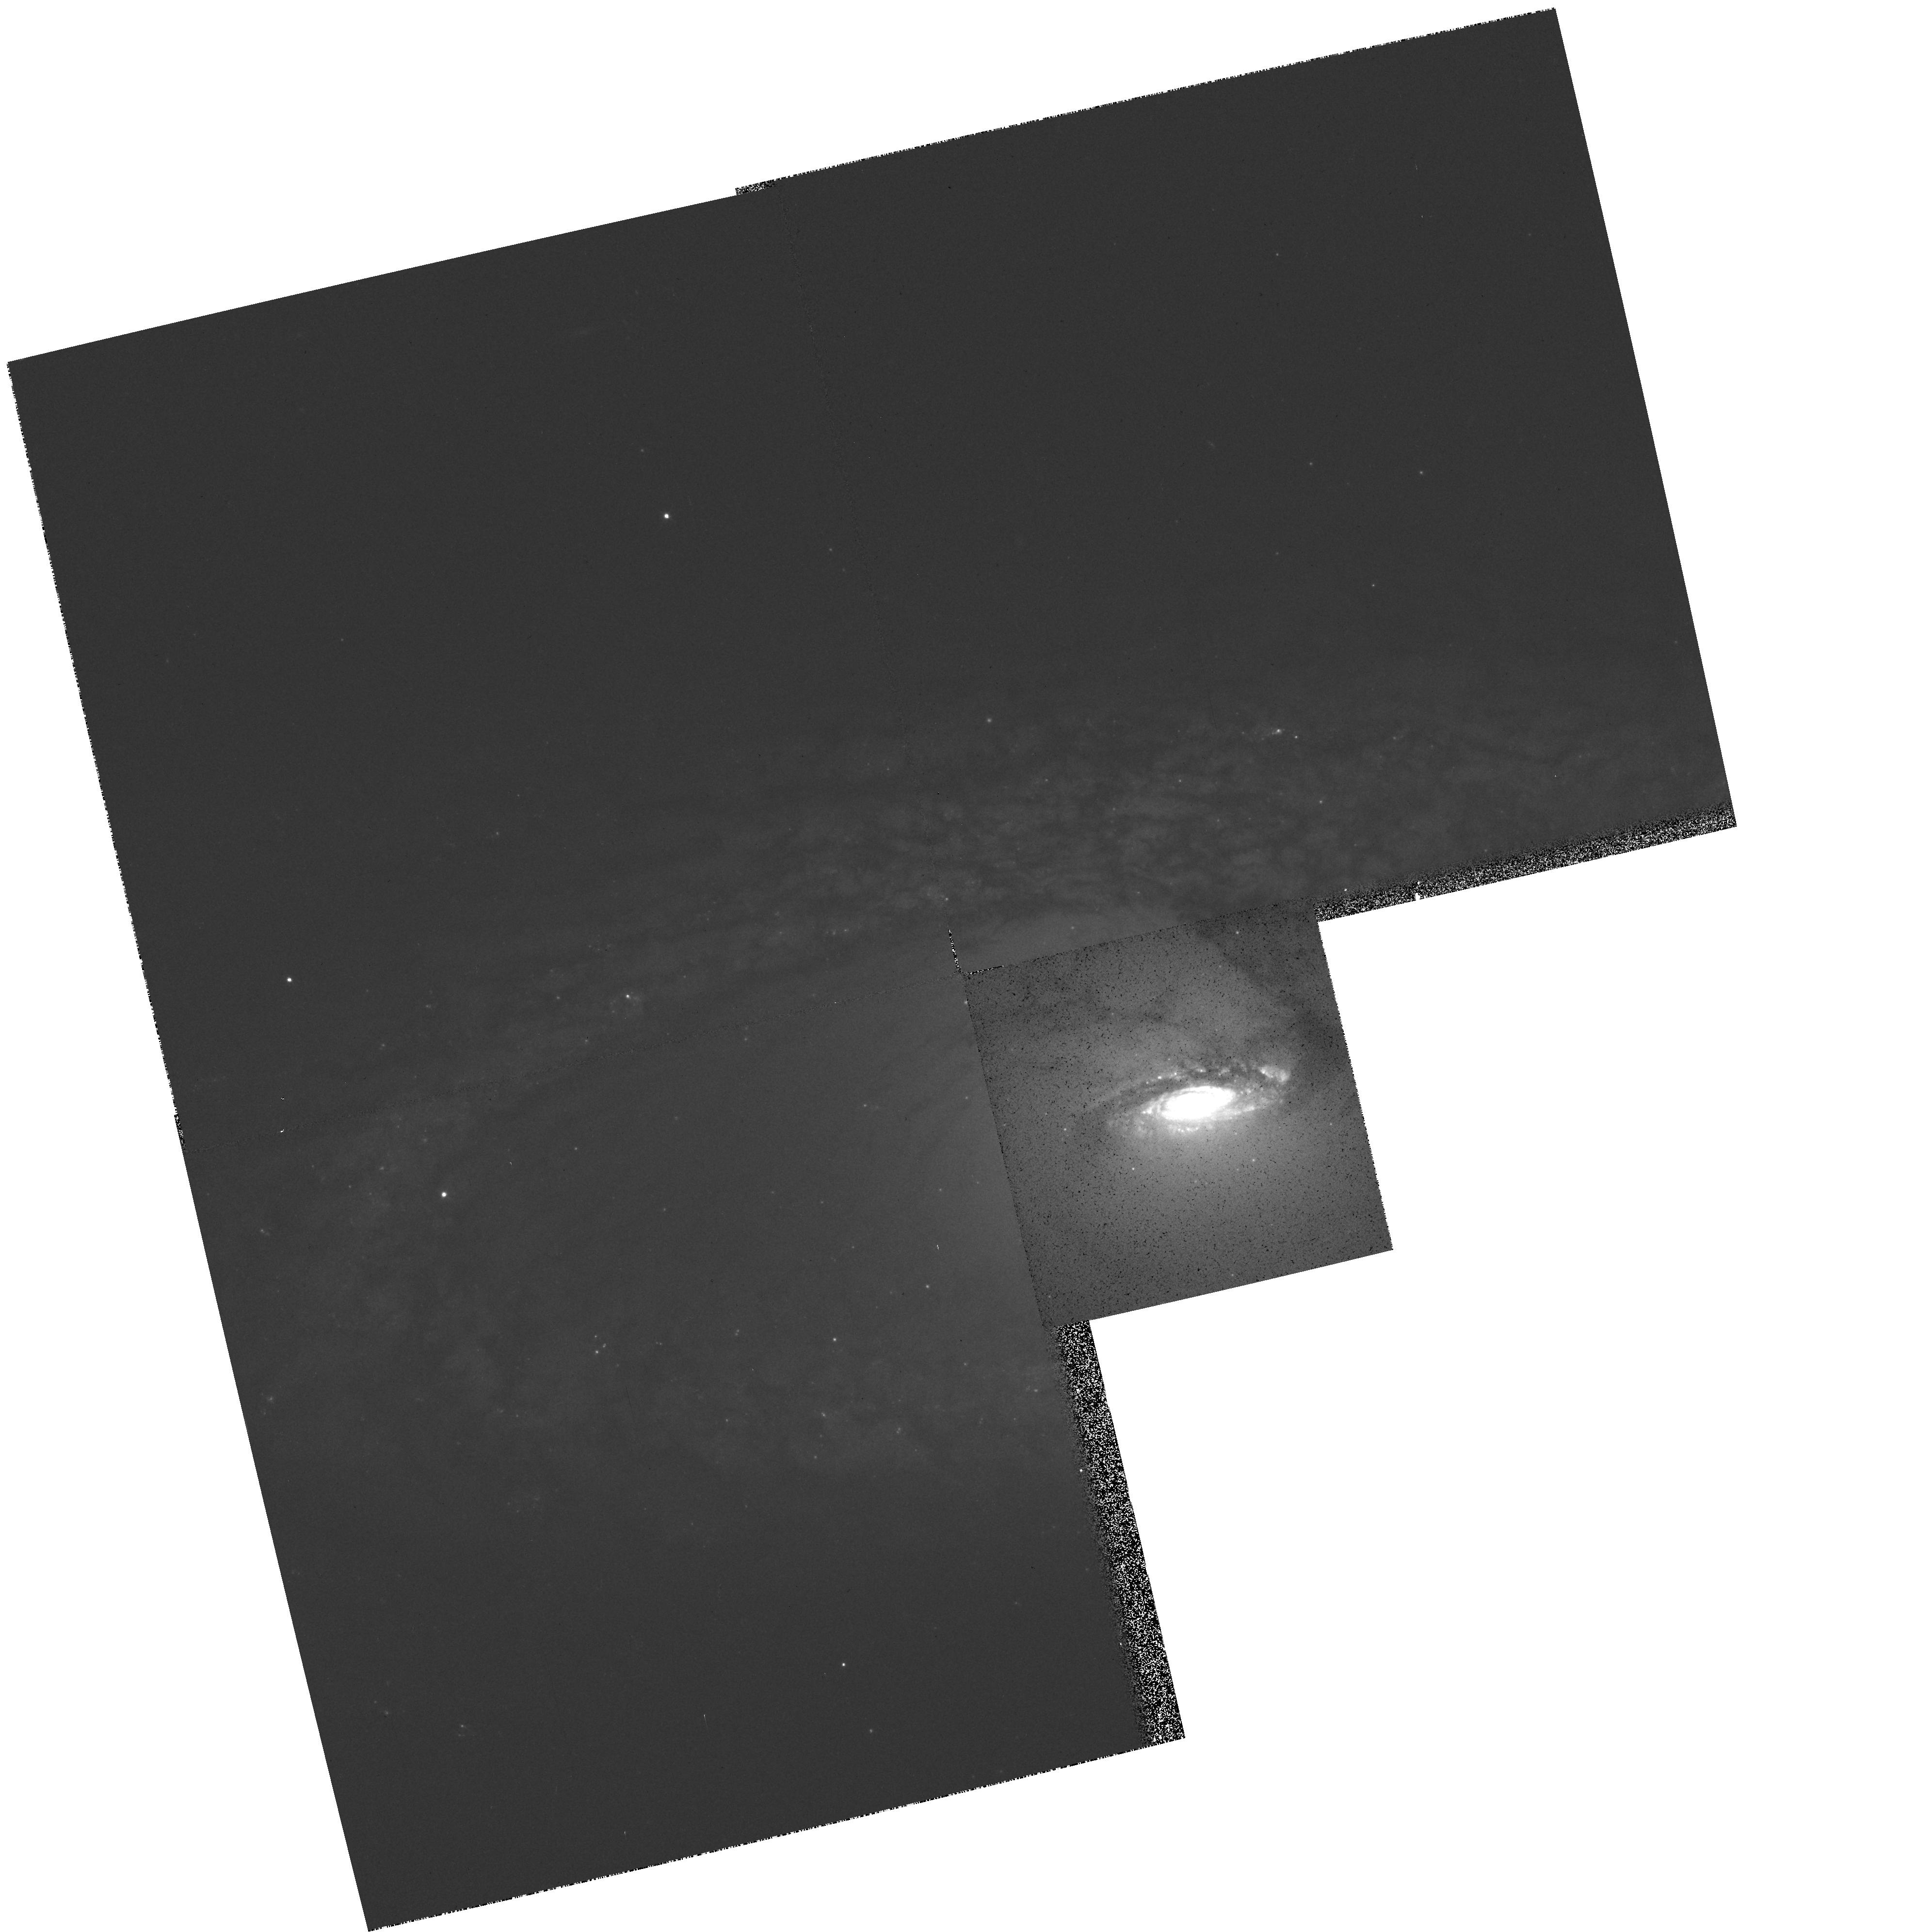
Target: NGC4274-NUC
Instrument: WFPC2/PC
Filter: F555W
Exposure: 5 min
Observation ID: hst_5741_01_wfpc2_pc_f555w_u2jf01

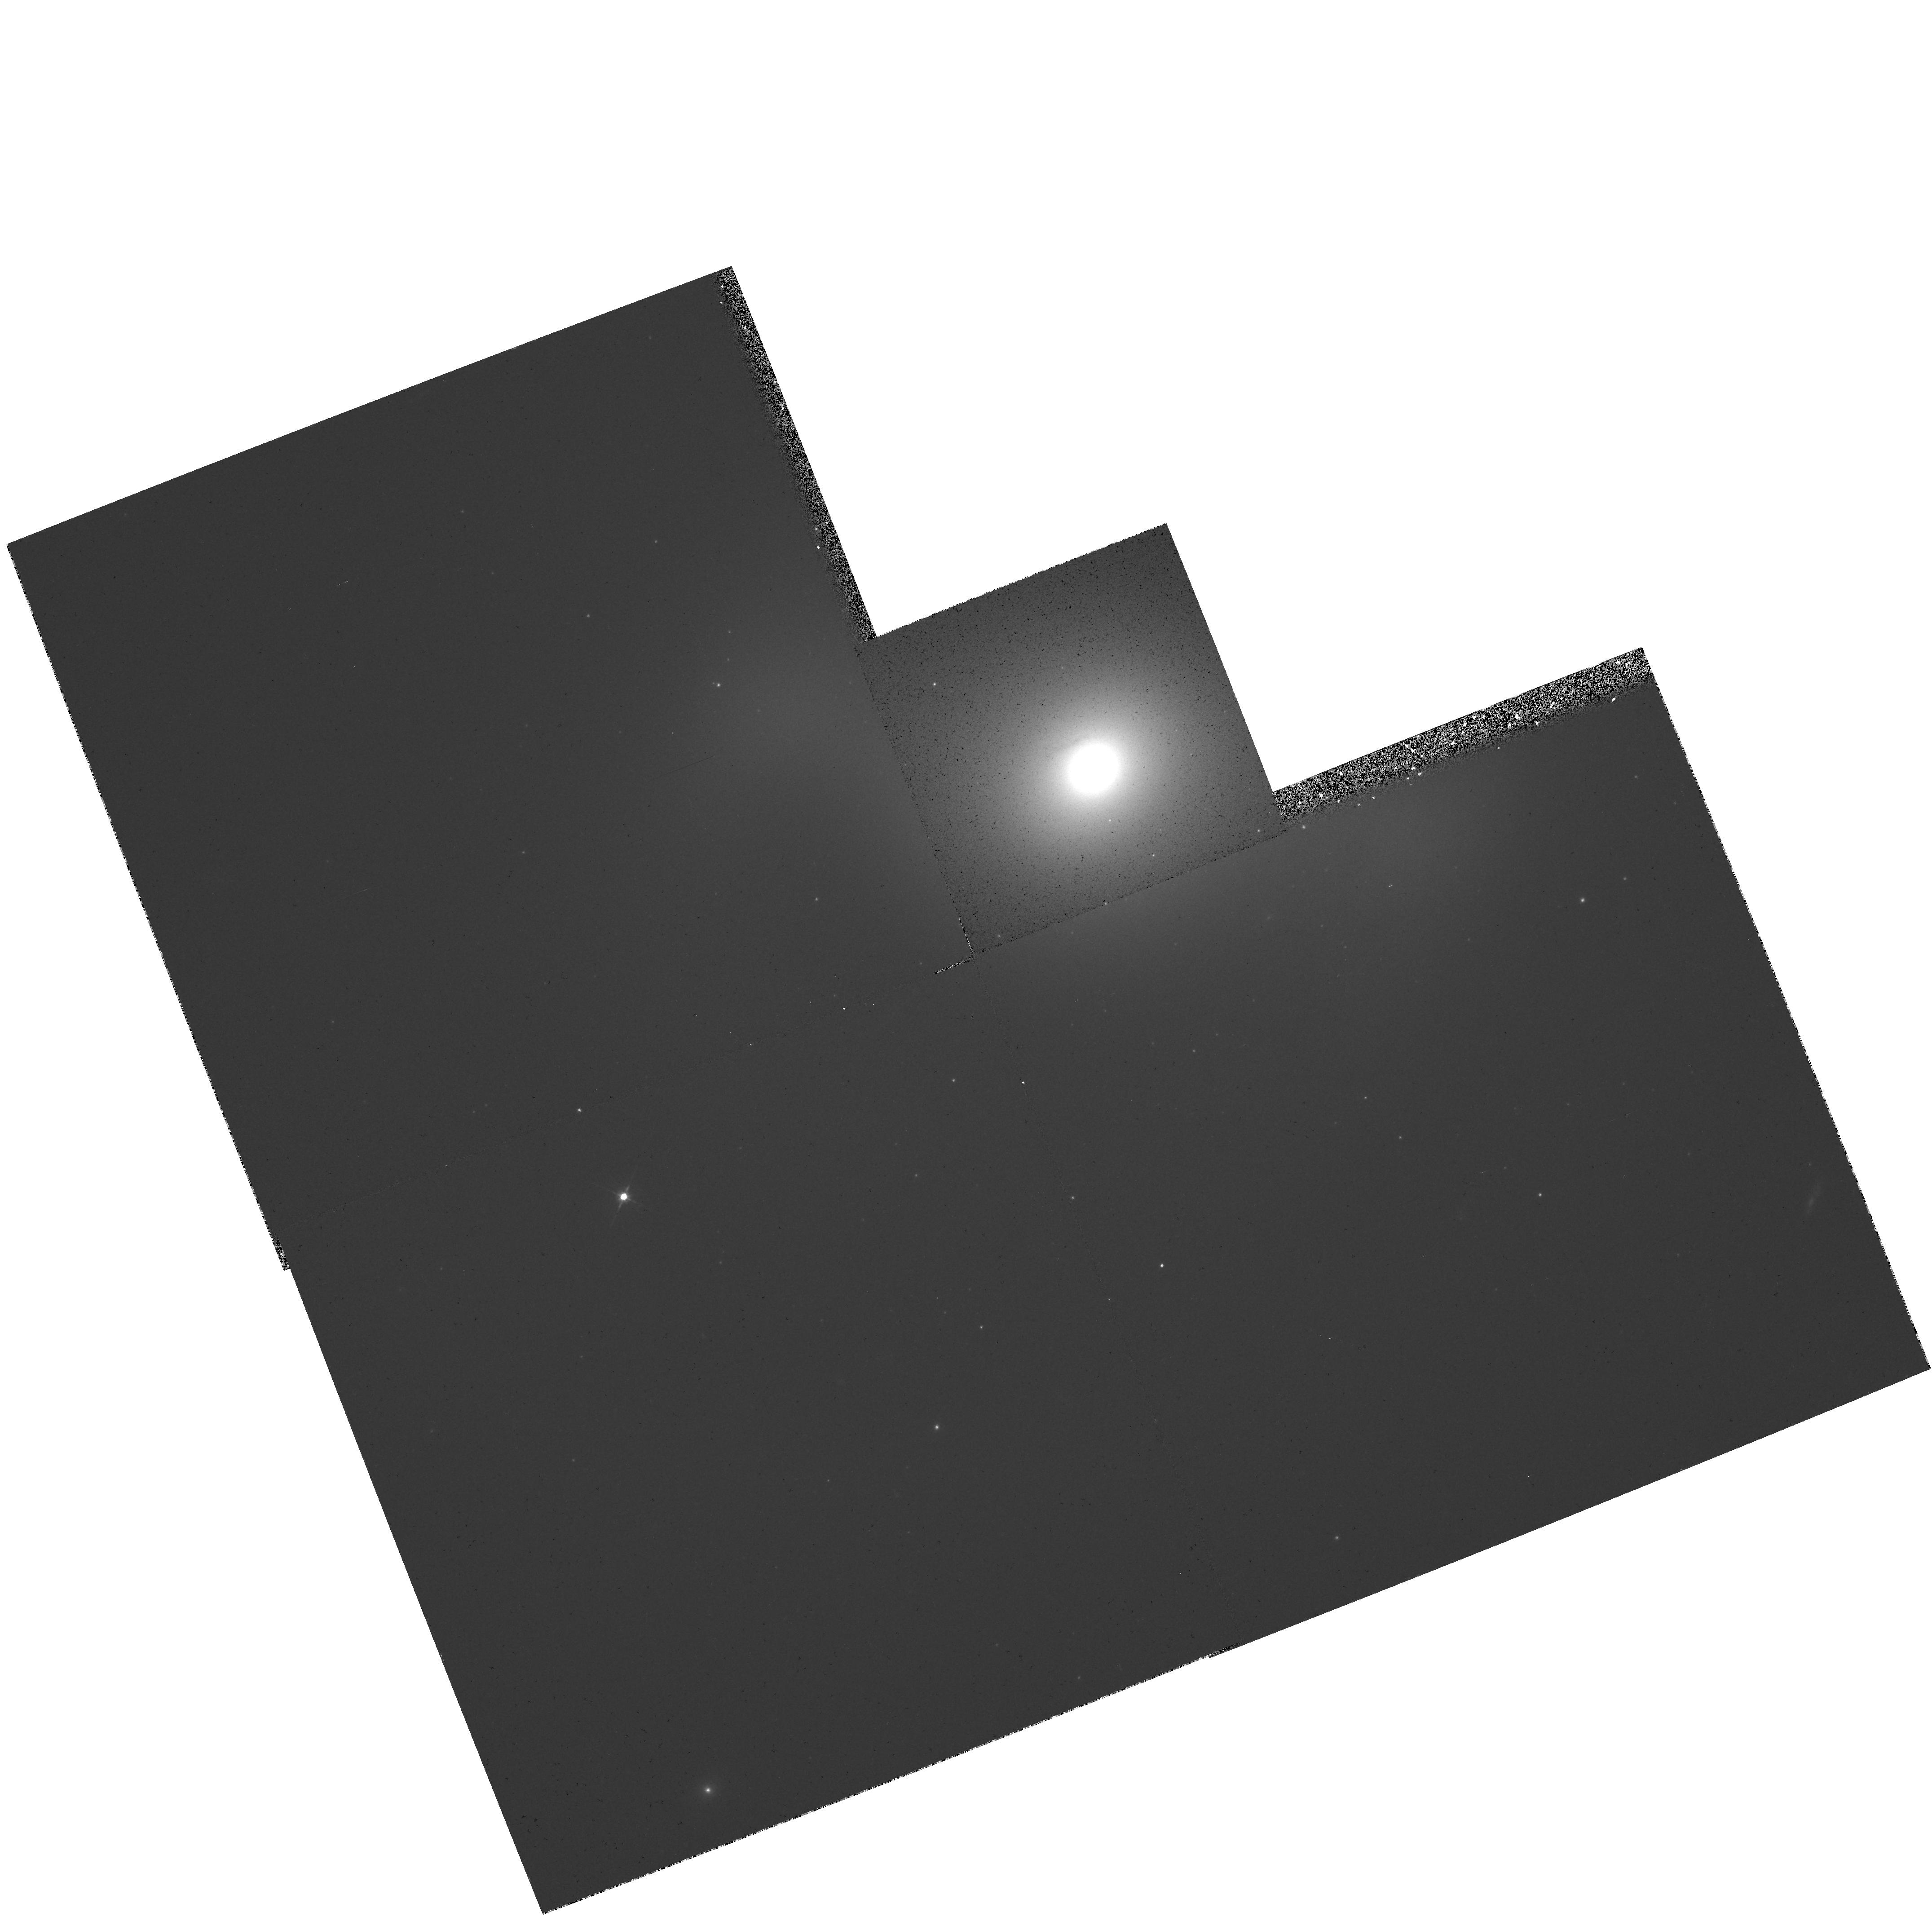
Target: NGC936-NUC
Instrument: WFPC2/PC
Filter: F555W
Exposure: 5 min
Observation ID: hst_5741_03_wfpc2_pc_f555w_u2jf03

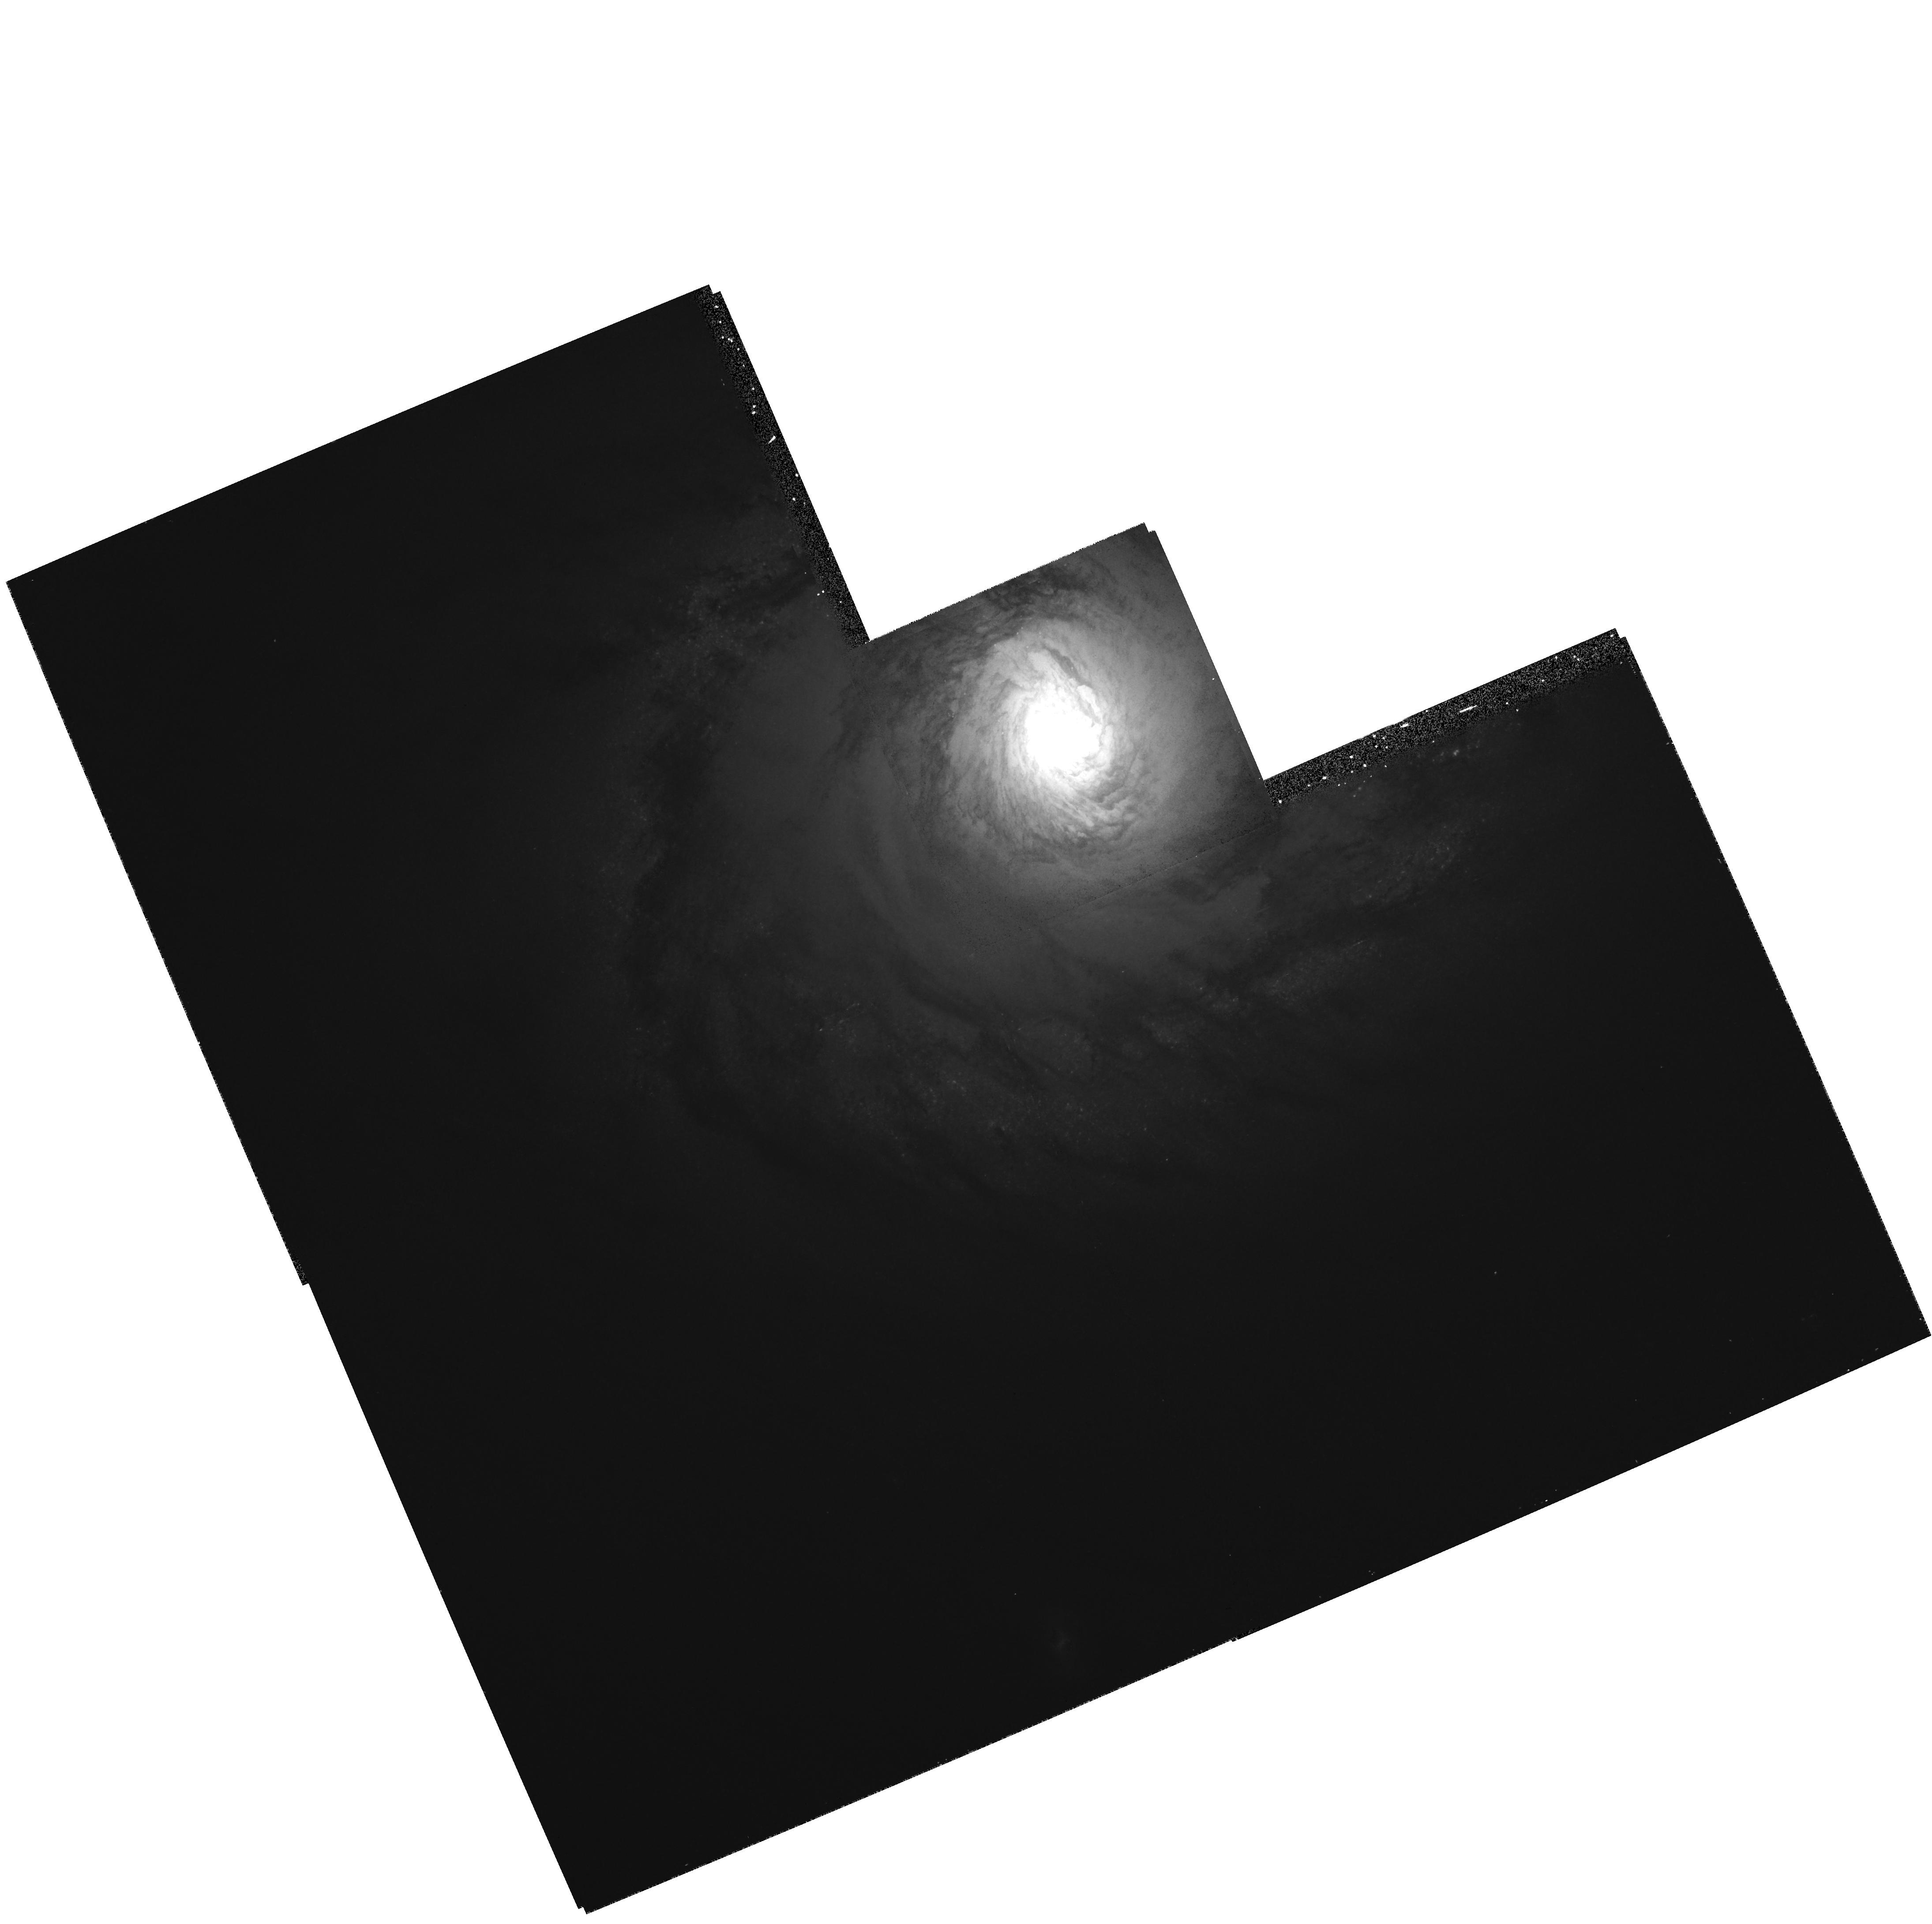
Target: NGC4736-NUC
Instrument: WFPC2/PC
Filter: F555W
Exposure: 5 min
Observation ID: hst_5741_02_wfpc2_pc_f555w_u2jf02

GALAXIES AND CLUSTERS, WFPC GTO AUGMENTATION, CYCLE 4 (PI: Westphal, J. A.)

We propose to observe 10 galaxy nuclei from the original GTO proposal 1118 that otherwise will be lost for lack of time. These 10 include seven of the nearest normal spiral galaxies, from types S0 through Sc. This is the largest sample of late-type spiral nuclei being done with HST that we know of and is essential to the collection of a representative catalog of all galaxy types. The remaining three galaxies include a classic Seyfert galaxy (NGC 4151), a protype emission- line elliptical (NGC 1052), and a well known blue elliptical that is a post-starburst and merger candidate (NGC 1600).